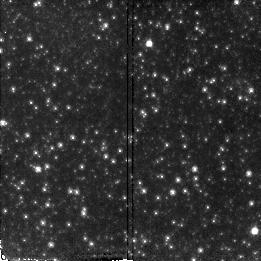
Target: M31-FIELD-2
Instrument: NICMOS/NIC2
Filter: F110W
Exposure: 21 min
Observation ID: n4ww02010

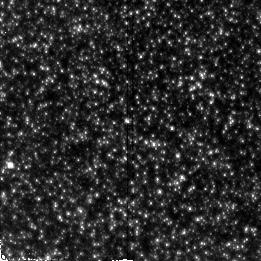
Target: M31-FIELD-5
Instrument: NICMOS/NIC2
Filter: F110W
Exposure: 21 min
Observation ID: n4ww05010

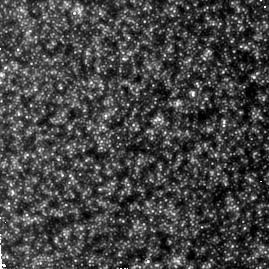
Target: M31-FIELD-1
Instrument: NICMOS/NIC2
Filter: F160W
Exposure: 34 min
Observation ID: n4ww01070

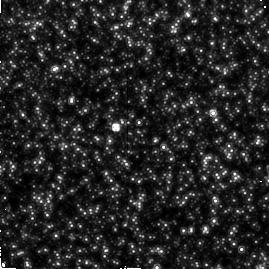
Target: M31-FIELD-4
Instrument: NICMOS/NIC2
Filter: F160W
Exposure: 34 min
Observation ID: n4ww04070

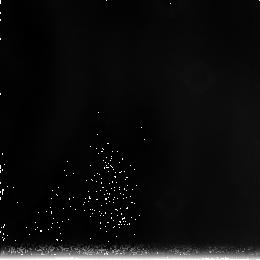
Target: field at RA 10.620°, Dec 41.187°
Instrument: NICMOS/NIC3
Filter: F240M
Exposure: 34 min
Observation ID: n4ww05090

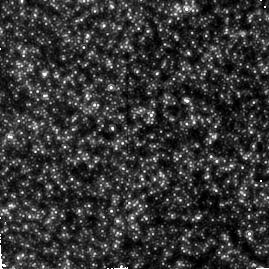
Target: M31-FIELD-3
Instrument: NICMOS/NIC2
Filter: F160W
Exposure: 34 min
Observation ID: n4ww03070

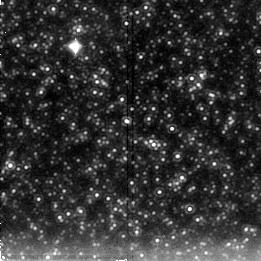
Target: M31-FIELD-5
Instrument: NICMOS/NIC2
Filter: F222M
Exposure: 28 min
Observation ID: n4ww05040

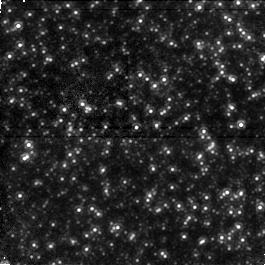
Target: field at RA 10.759°, Dec 41.218°
Instrument: NICMOS/NIC1
Filter: F110W
Exposure: 28 min
Observation ID: n4ww04050

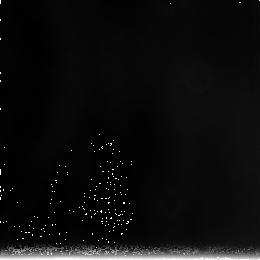
Target: field at RA 10.644°, Dec 41.201°
Instrument: NICMOS/NIC3
Filter: F240M
Exposure: 34 min
Observation ID: n4ww03090

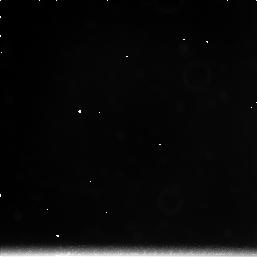
Target: field at RA 10.874°, Dec 41.101°
Instrument: NICMOS/NIC3
Filter: F222M
Exposure: 21 min
Observation ID: n4ww02030

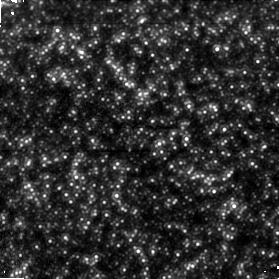
Target: field at RA 10.636°, Dec 41.213°
Instrument: NICMOS/NIC1
Filter: F110W
Exposure: 34 min
Observation ID: n4ww03080

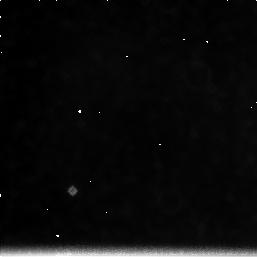
Target: field at RA 10.766°, Dec 41.205°
Instrument: NICMOS/NIC3
Filter: F222M
Exposure: 21 min
Observation ID: n4ww04030

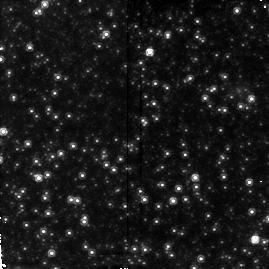
Target: M31-FIELD-2
Instrument: NICMOS/NIC2
Filter: F160W
Exposure: 34 min
Observation ID: n4ww02070

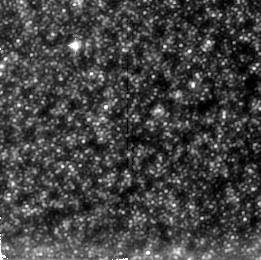
Target: M31-FIELD-1
Instrument: NICMOS/NIC2
Filter: F222M
Exposure: 28 min
Observation ID: n4ww01040

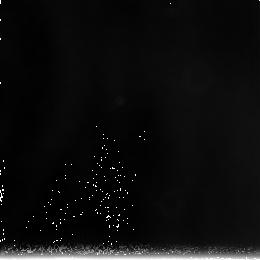
Target: field at RA 10.664°, Dec 41.226°
Instrument: NICMOS/NIC3
Filter: F240M
Exposure: 34 min
Observation ID: n4ww01090

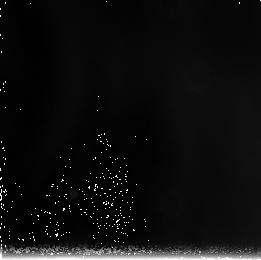
Target: field at RA 10.766°, Dec 41.205°
Instrument: NICMOS/NIC3
Filter: F240M
Exposure: 34 min
Observation ID: n4ww04090

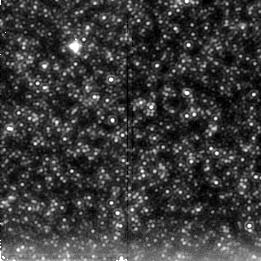
Target: M31-FIELD-3
Instrument: NICMOS/NIC2
Filter: F222M
Exposure: 28 min
Observation ID: n4ww03040

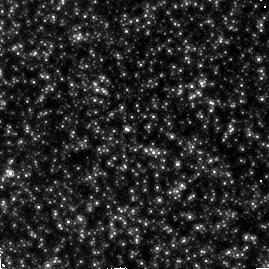
Target: M31-FIELD-5
Instrument: NICMOS/NIC2
Filter: F160W
Exposure: 34 min
Observation ID: n4ww05070

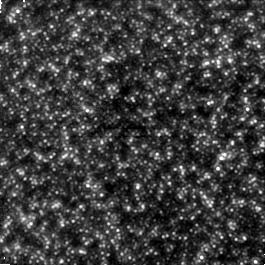
Target: field at RA 10.658°, Dec 41.239°
Instrument: NICMOS/NIC1
Filter: F110W
Exposure: 28 min
Observation ID: n4ww01050

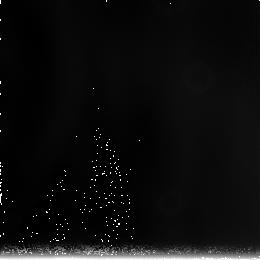
Target: field at RA 10.874°, Dec 41.101°
Instrument: NICMOS/NIC3
Filter: F240M
Exposure: 34 min
Observation ID: n4ww02090

The Giant Branch Luminosity Function of M31s Bulge (PI: Frogel, Jay A.)

We propose to obtain JHK images with NICMOS/NIC2 of four fields in the central bulge of M31 and one in its disk. From these data we will be able to determine the bolometric luminosity function and colors for stars on the upper giant branch of M31's bulge and distinguish between long period variables and other giants. We will then derive estimates for the age and metallicity of these stars as a function of distance from the center of M31. These observations should definitively answer the question of whether or not there is a significant component of intermediate age stars in M31's bulge. This is especially relevant to the study of other bulges and spheroids since M31's integrated light is often used as a template for population synthesis studies and the interpretation of the integrated light from other galaxies. Indeed, the bulge of M31 harbours the nearest stellar population that is similar to that found in giant elliptical galaxies. Stars in the Milky Way's bulge are also often used as templates in stellar synthesis studies, yet its average metallicity is appreciably lower than that of M31's bulge and of giant ellipticals. Thus, a delineation of the differences in the luminous M giant population of the bulges of M31 and the Galaxy will also be of considerable interest for stellar synthesis work and for understanding the evolution of spiral bulges in general.